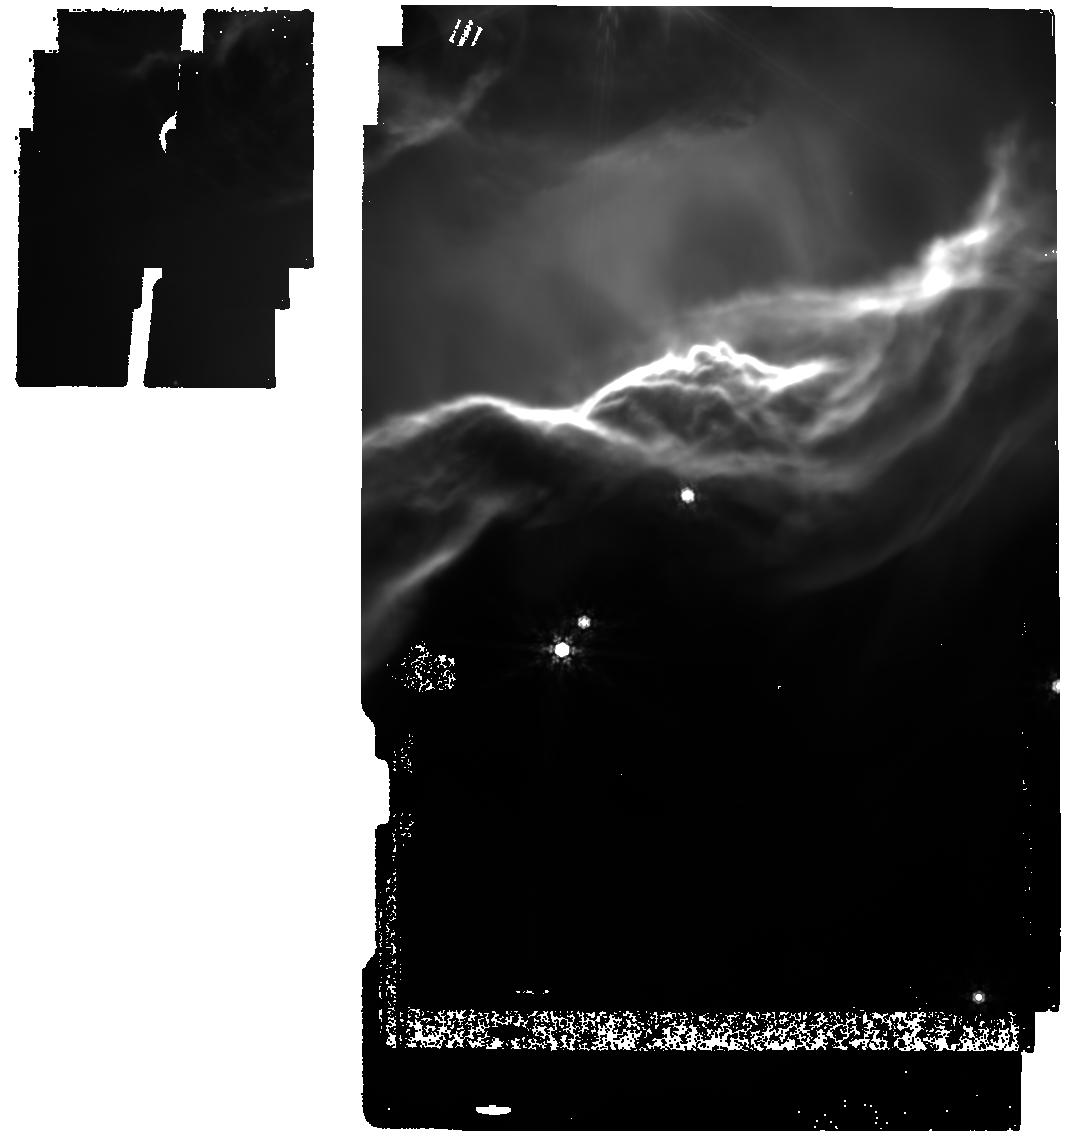
Target: NGC-7023-NW-FILAMENT-IMAGING
Instrument: MIRI
Filter: F1000W
Exposure: 1 min
Observation ID: jw01192-o006_t013_miri_f1000w

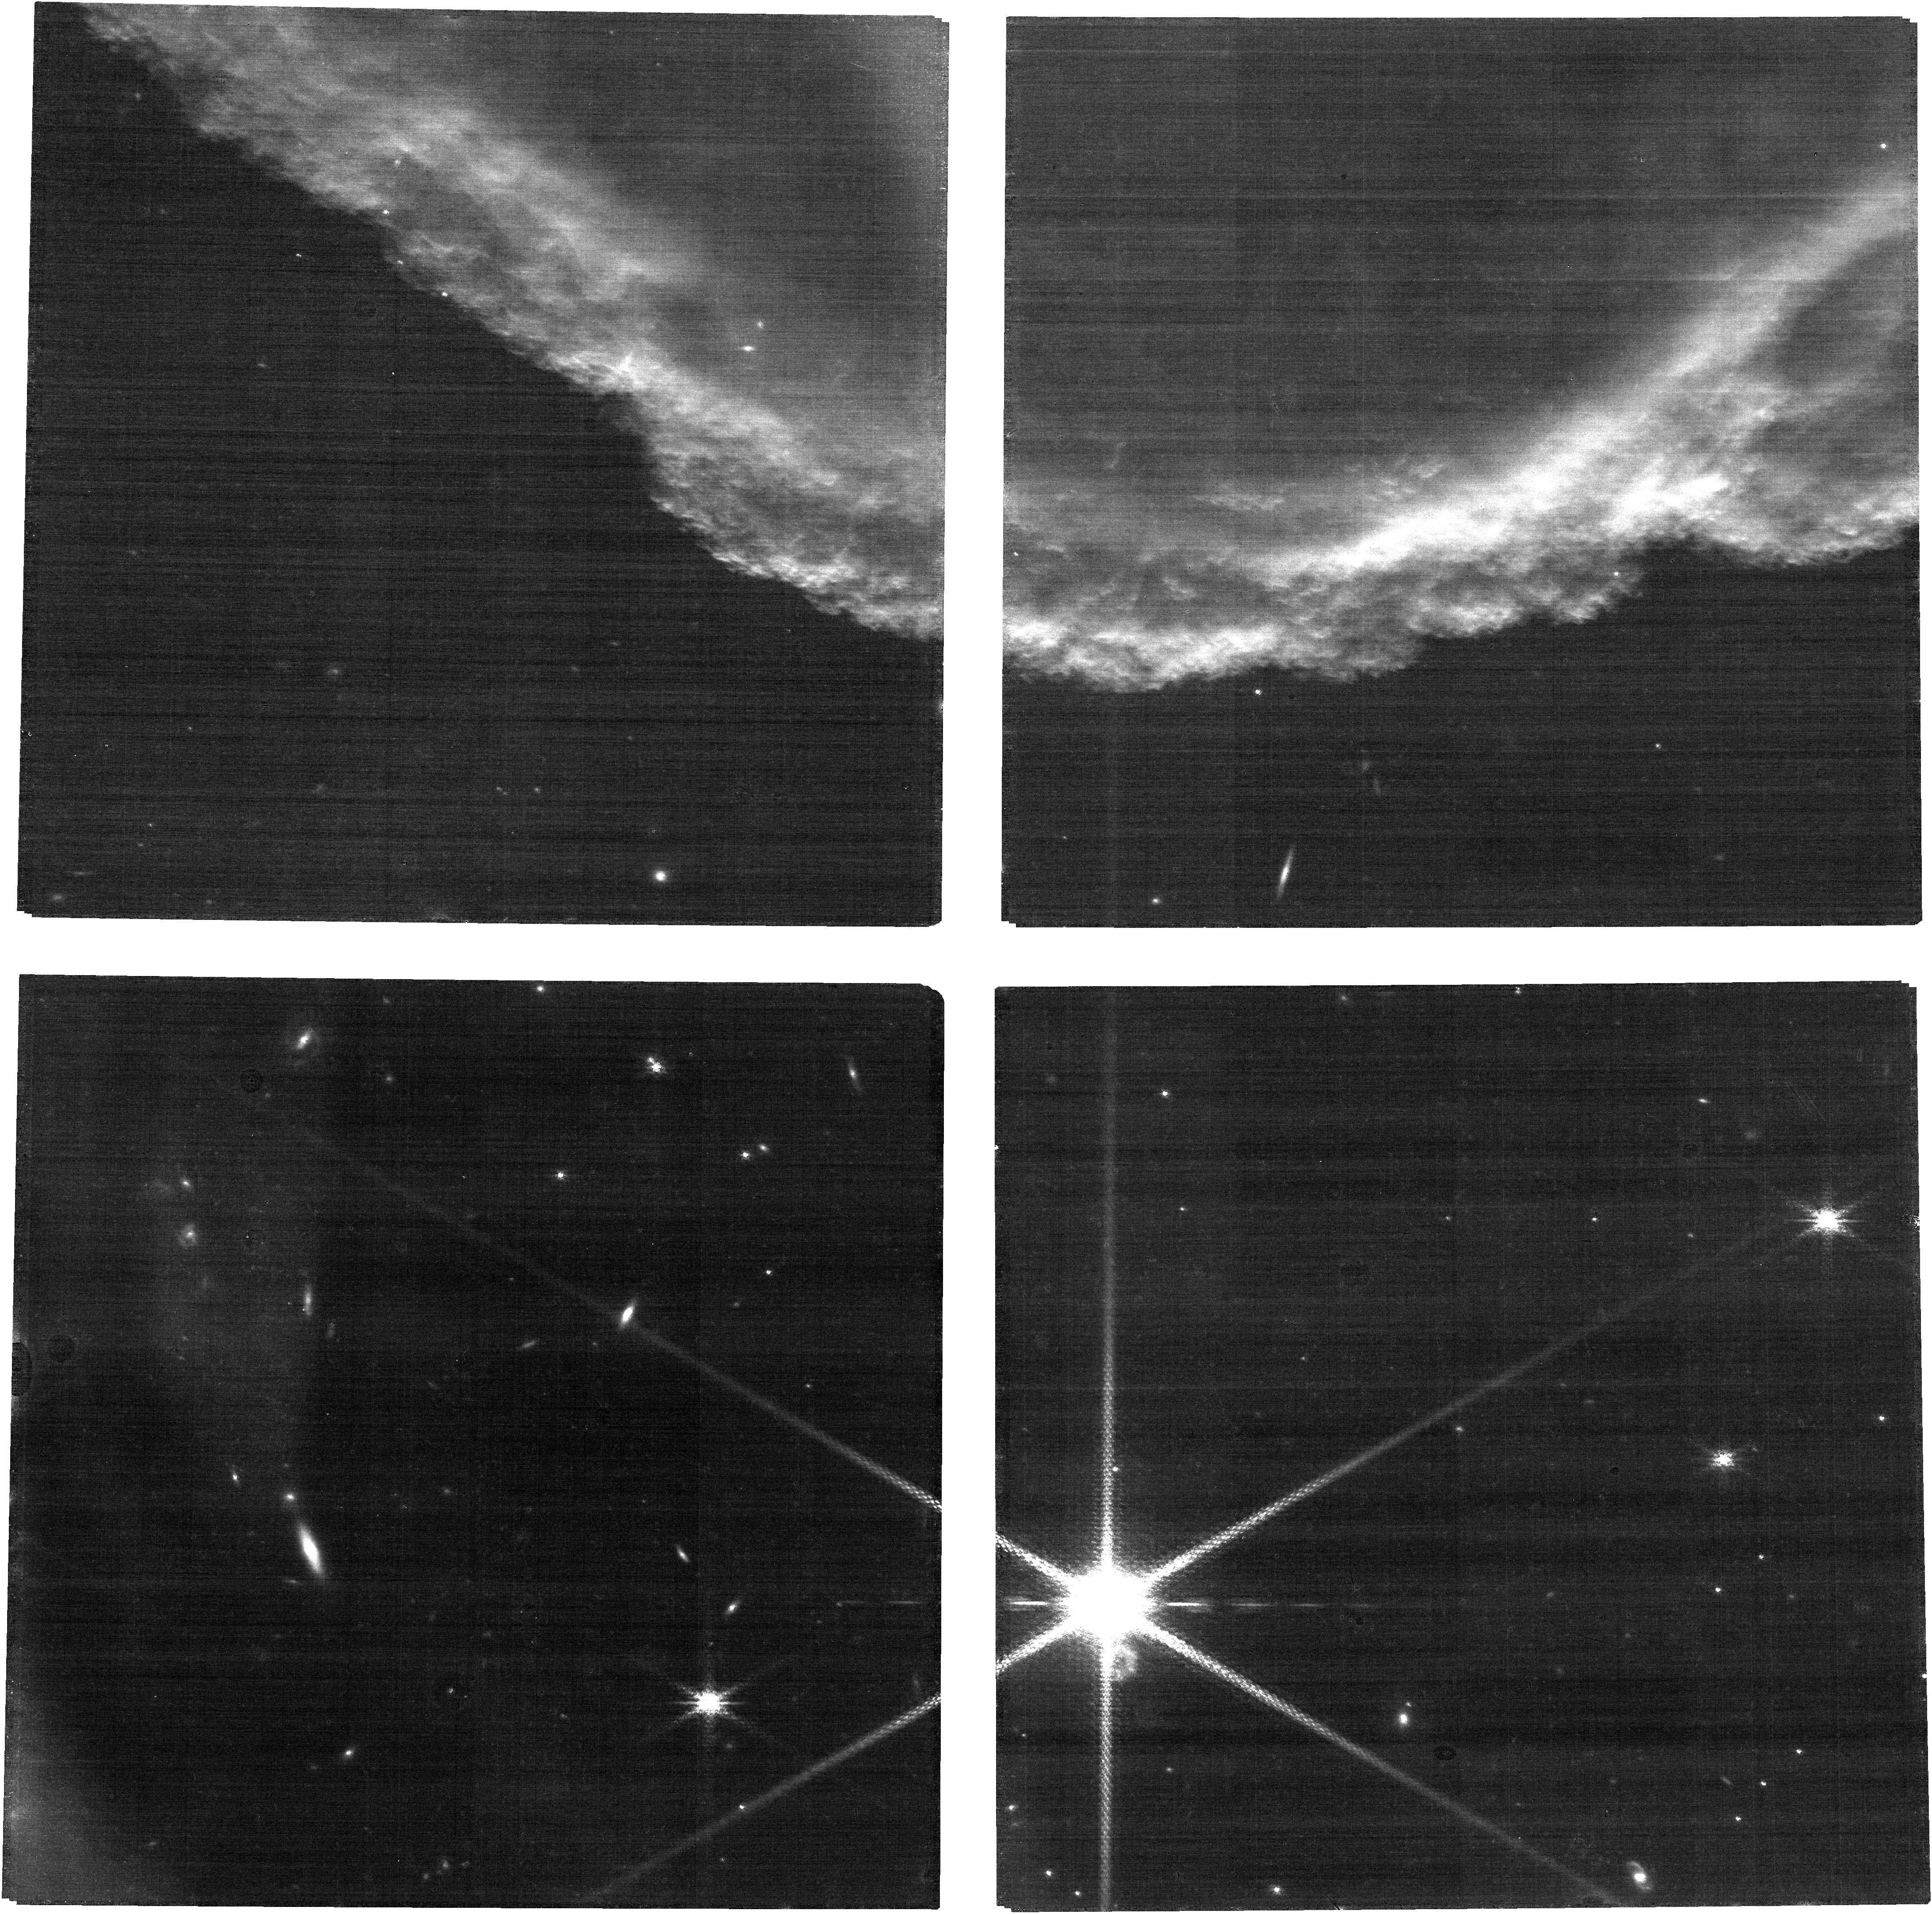
Target: HORSEHEAD-FILAMENT-IMAGING
Instrument: NIRCAM
Filter: F212N
Exposure: 26 min
Observation ID: jw01192-o015_t015_nircam_clear-f212n

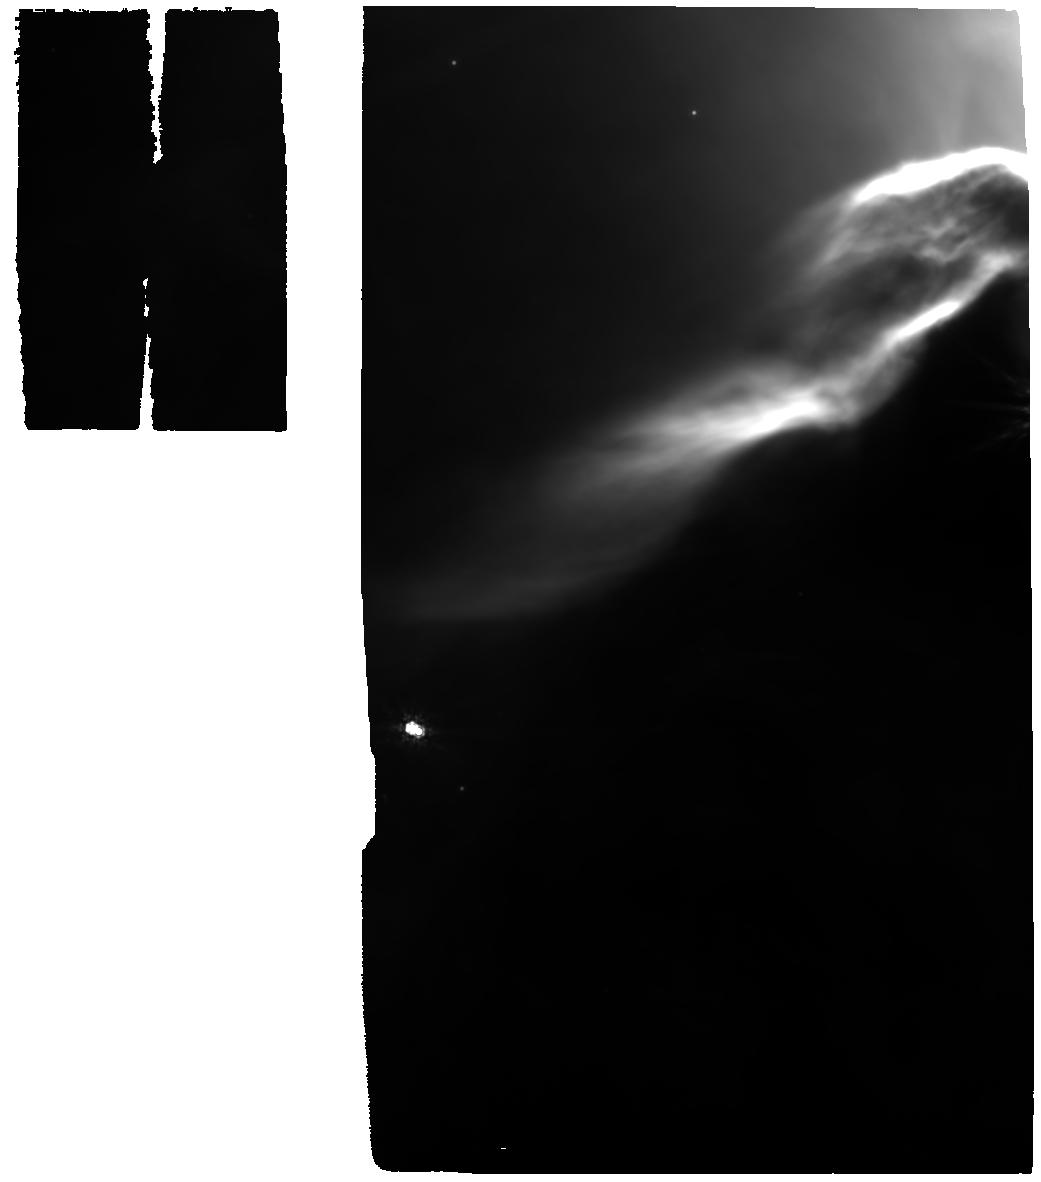
Target: NGC-7023-NW-FILAMENT
Instrument: MIRI
Filter: F1000W
Exposure: 12 min
Observation ID: jw01192-o001_t011_miri_f1000w

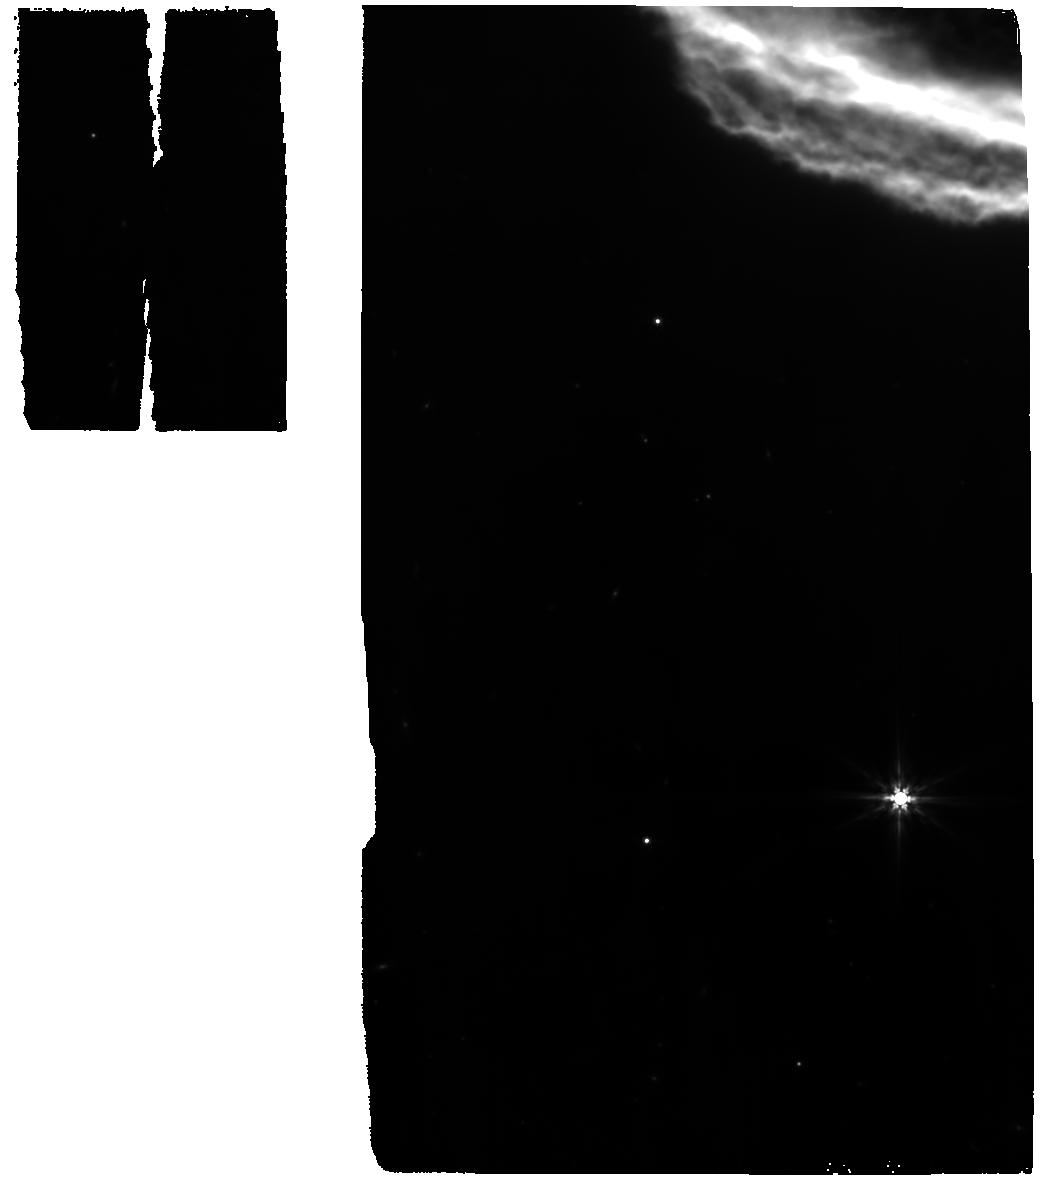
Target: HORSEHEAD-FILAMENT
Instrument: MIRI
Filter: F770W
Exposure: 14 min
Observation ID: jw01192-o010_t002_miri_f770w

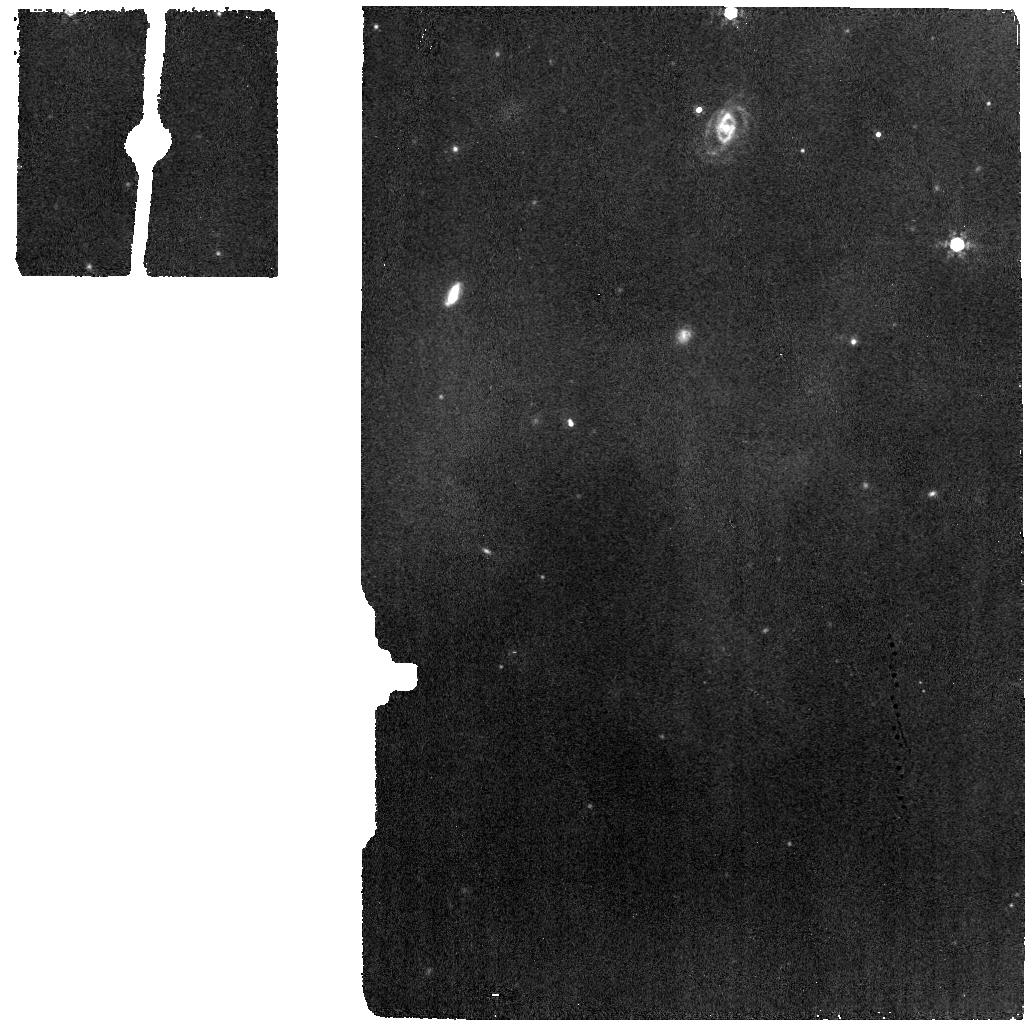
Target: HORSEHEAD-BACKGROUND
Instrument: MIRI
Filter: F1000W
Exposure: 2 min
Observation ID: jw01192-o011_t014_miri_f1000w

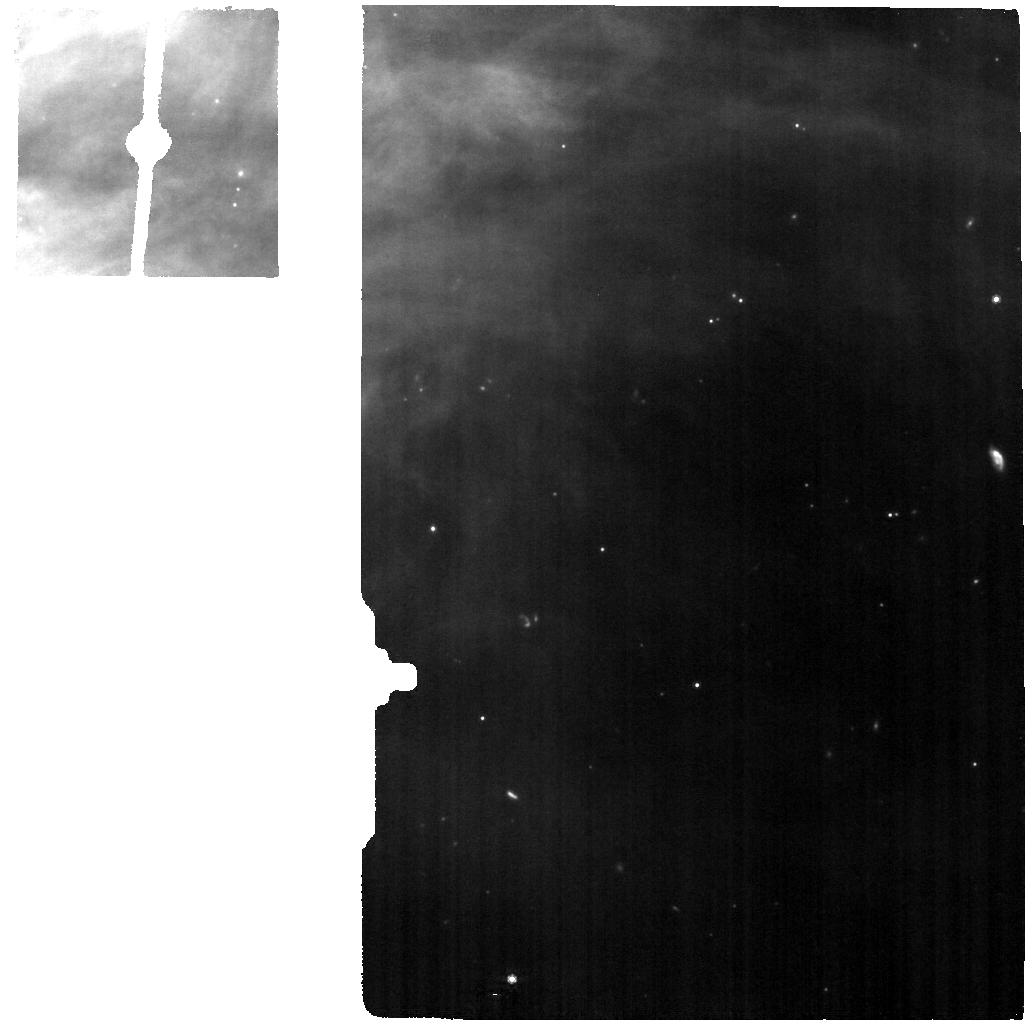
Target: NGG7023-BACKGROUND
Instrument: MIRI
Filter: F770W
Exposure: 2 min
Observation ID: jw01192-o002_t012_miri_f770w

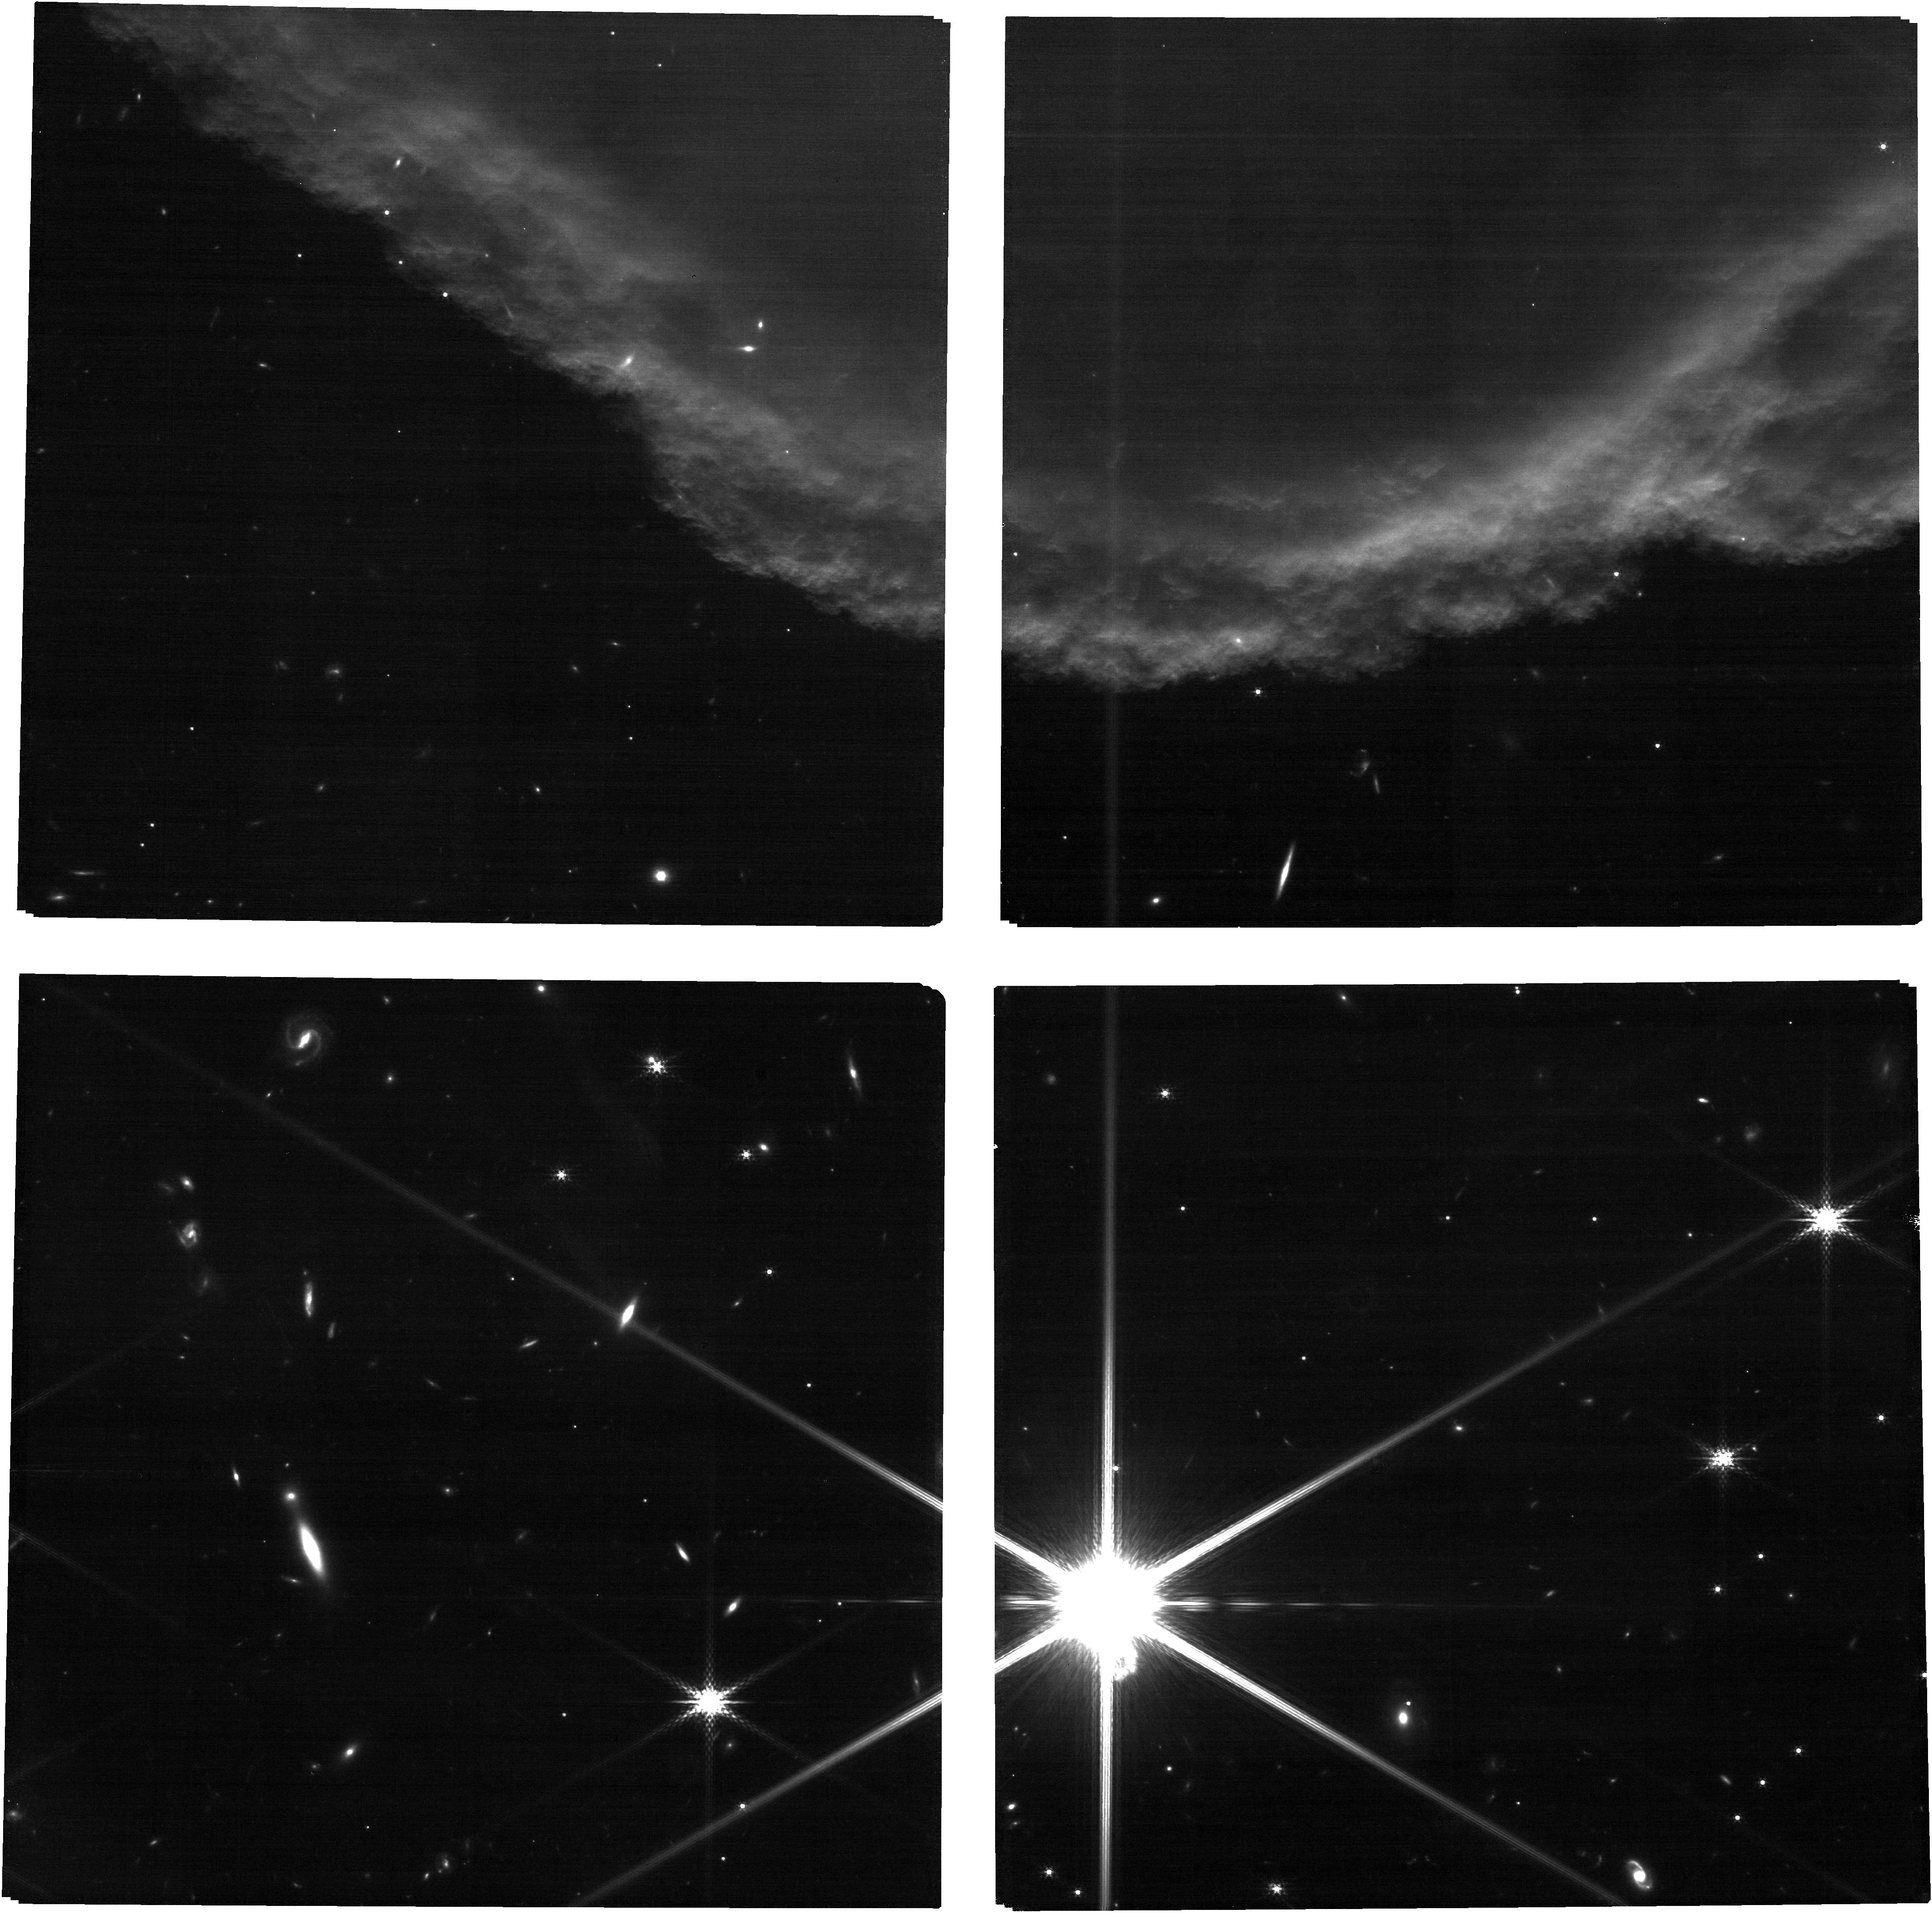
Target: HORSEHEAD-FILAMENT-IMAGING
Instrument: NIRCAM
Filter: F210M
Exposure: 18 min
Observation ID: jw01192-o015_t015_nircam_clear-f210m

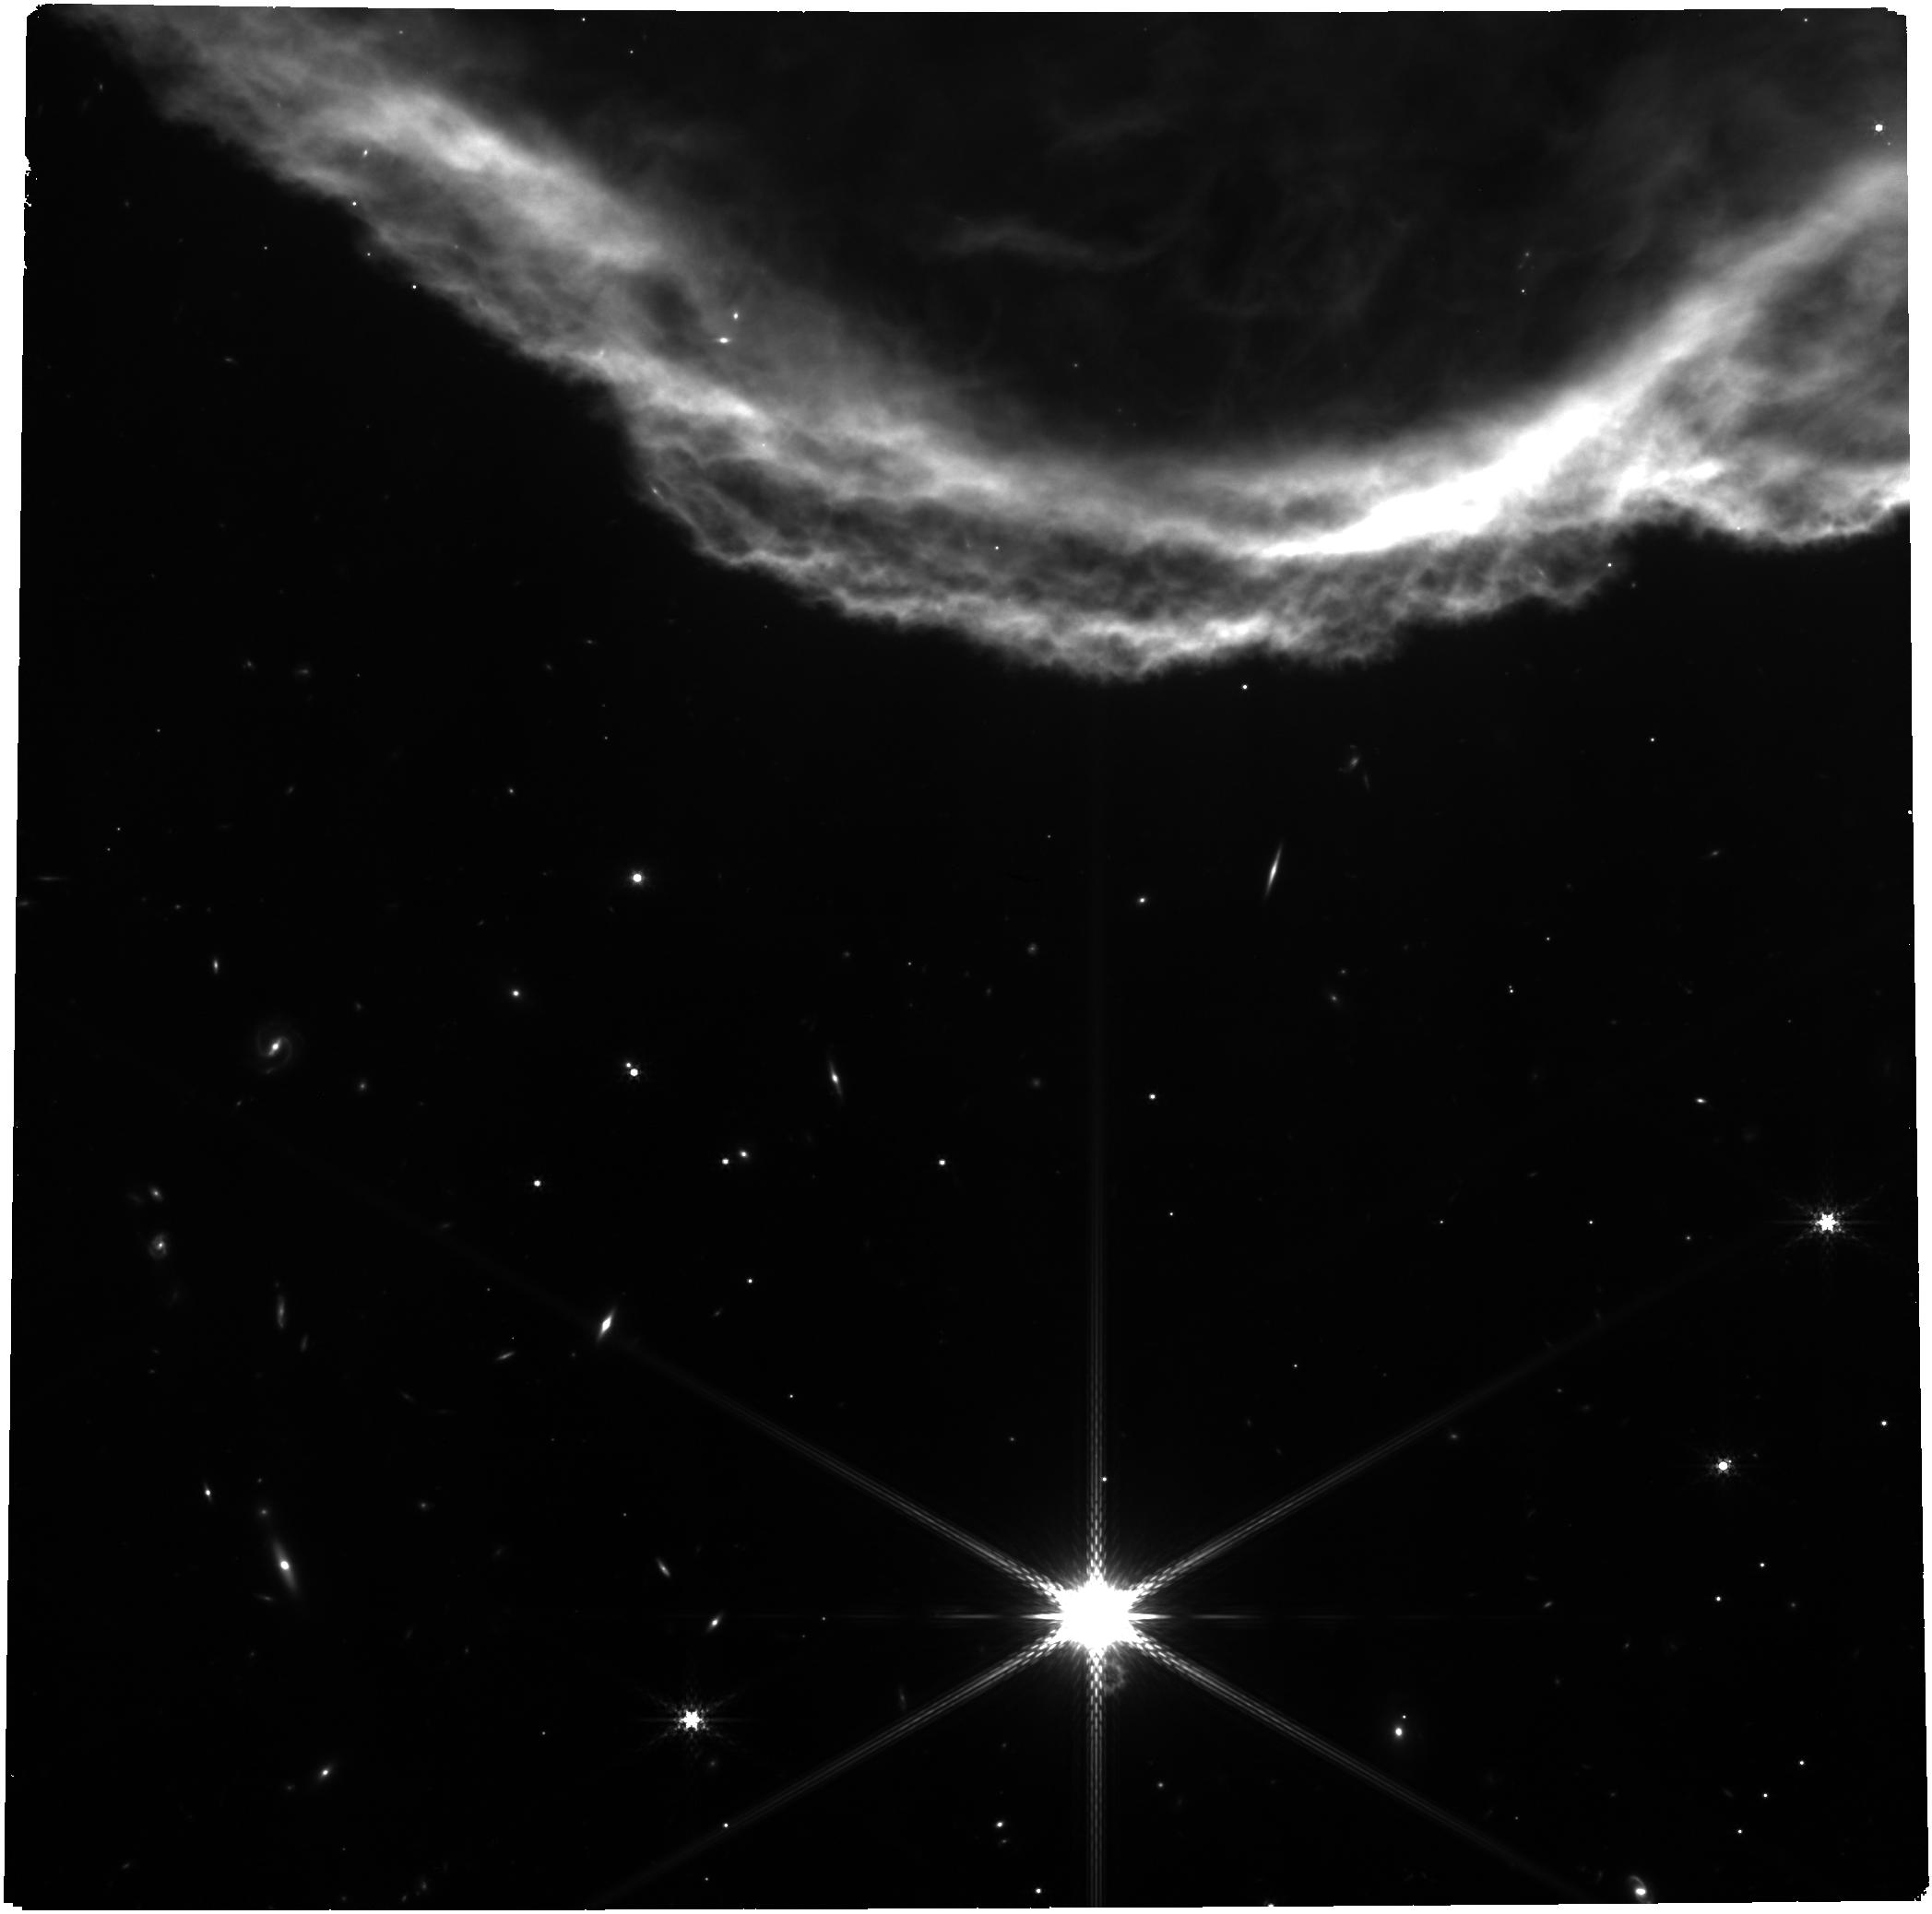
Target: HORSEHEAD-FILAMENT-IMAGING
Instrument: NIRCAM
Filter: F335M
Exposure: 18 min
Observation ID: jw01192-o015_t015_nircam_clear-f335m

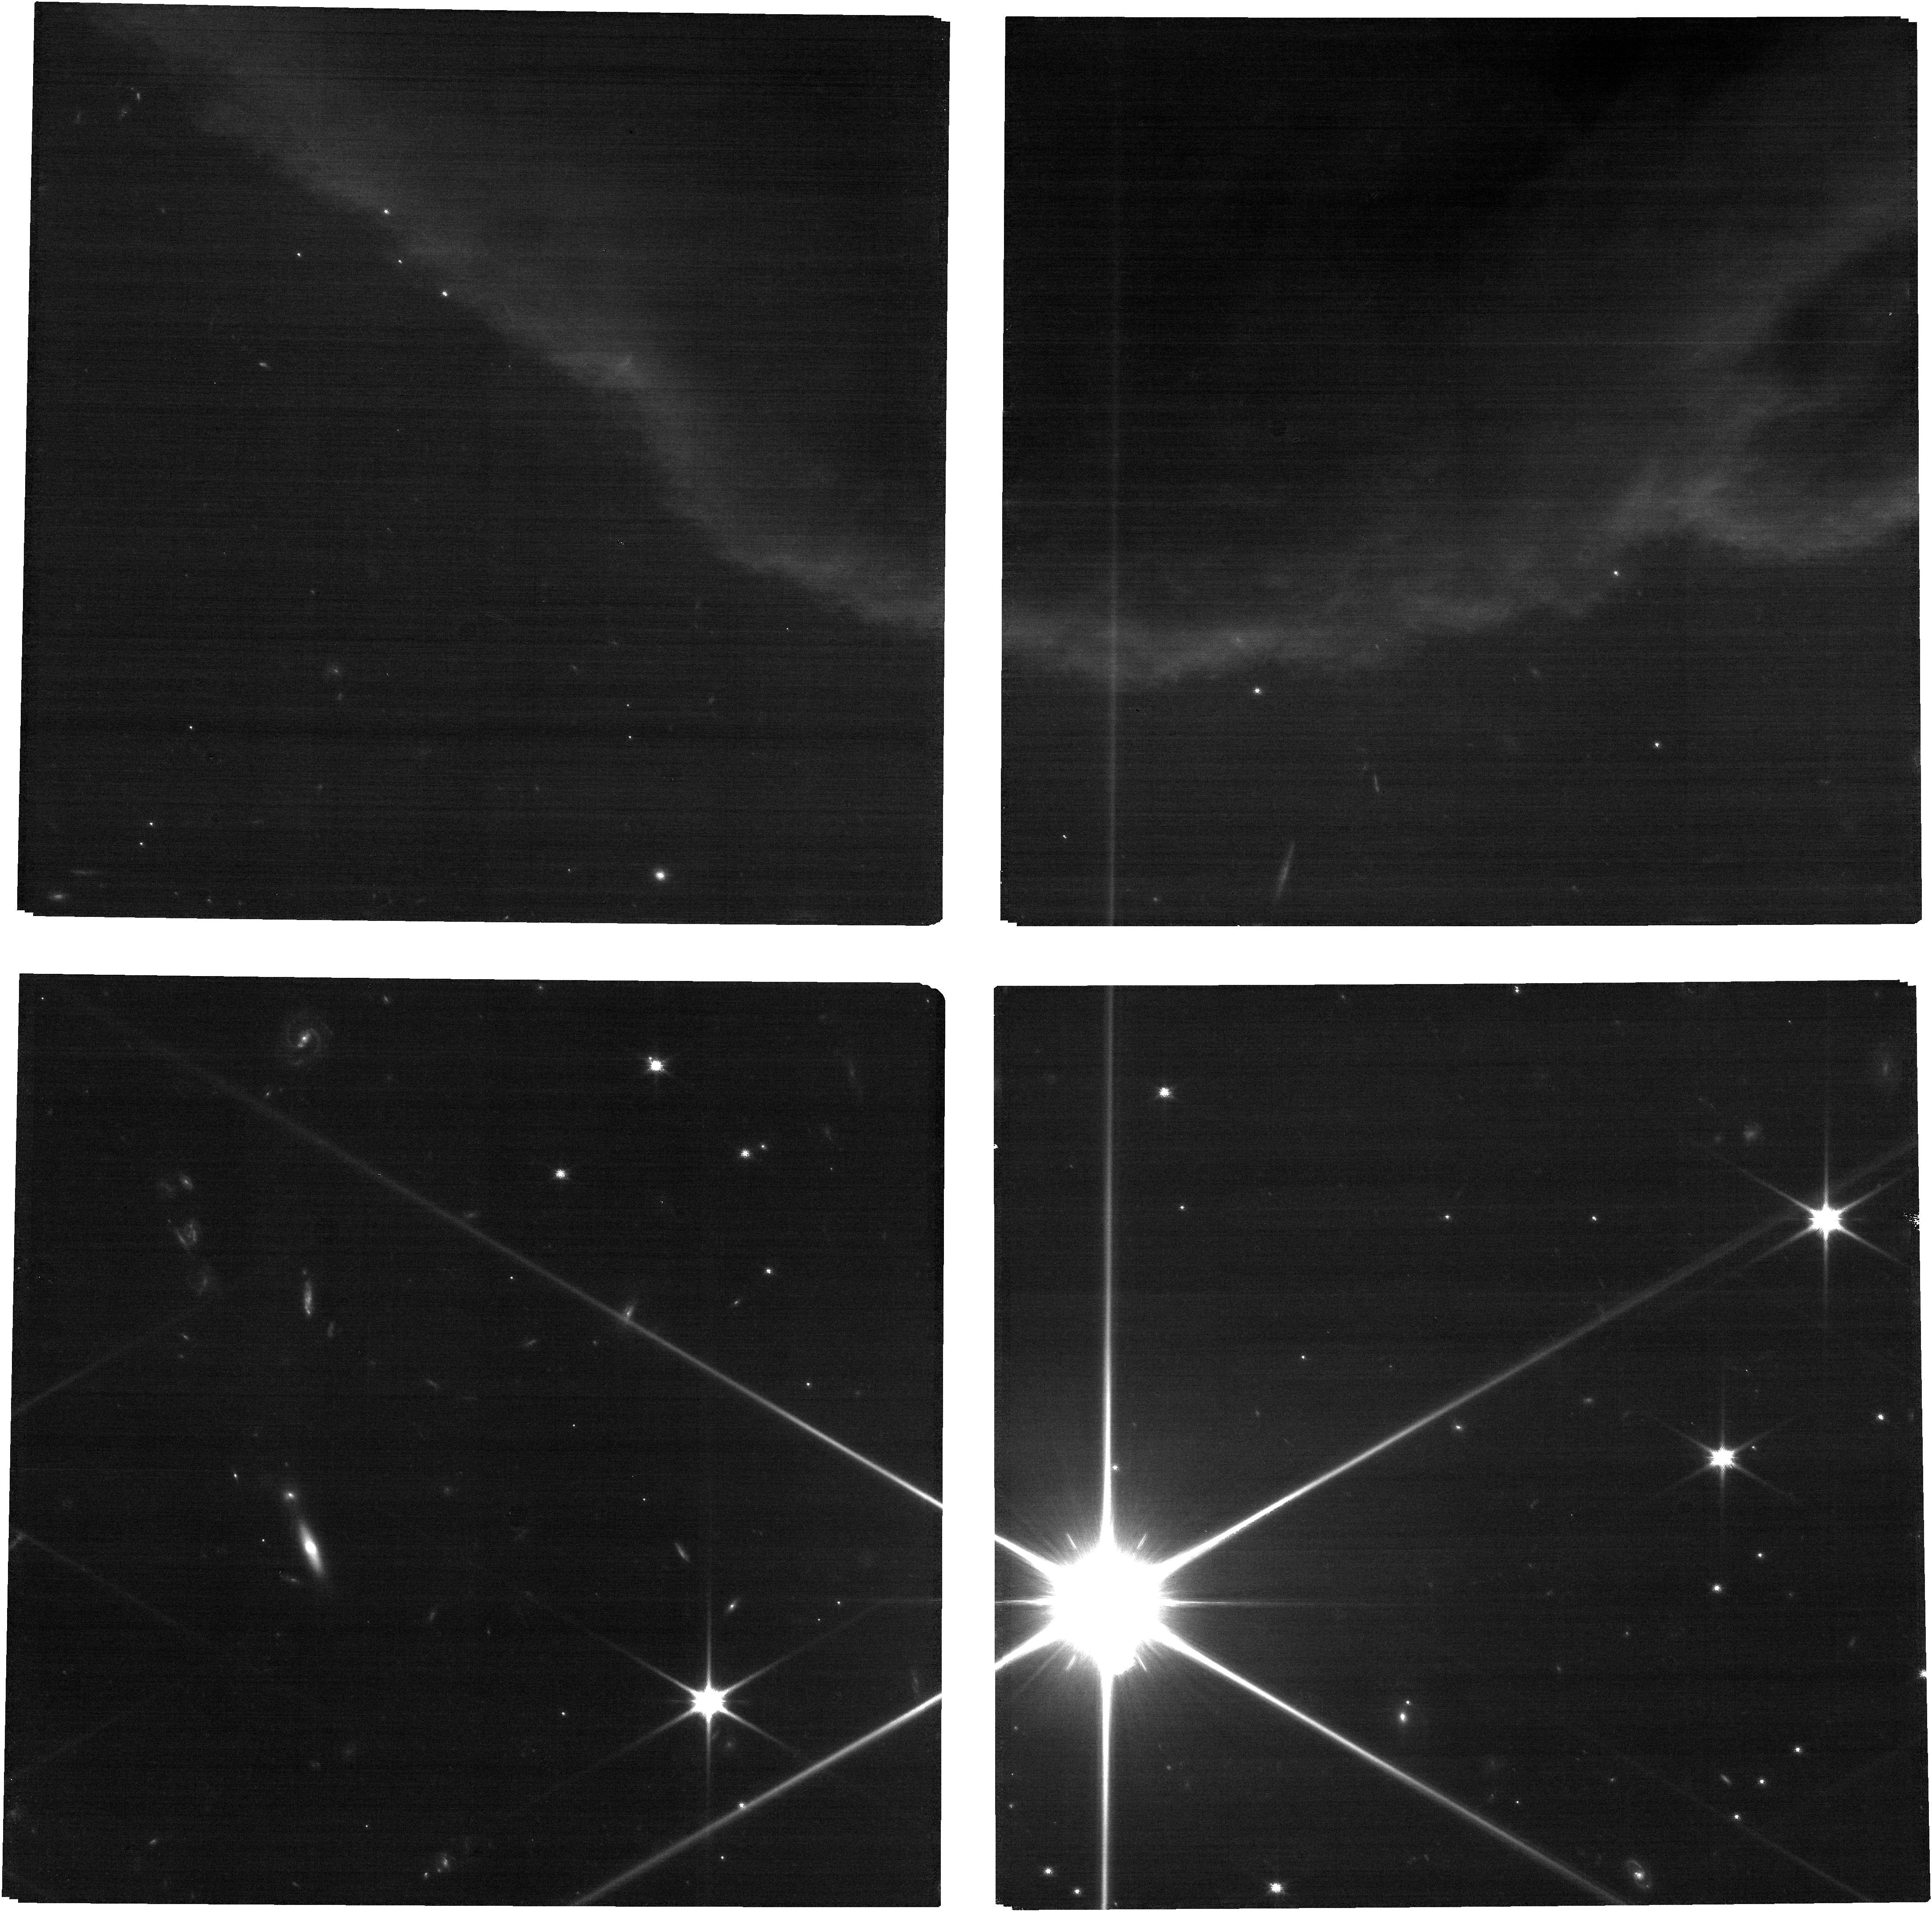
Target: HORSEHEAD-FILAMENT-IMAGING
Instrument: NIRCAM
Filter: F090W
Exposure: 18 min
Observation ID: jw01192-o015_t015_nircam_clear-f090w

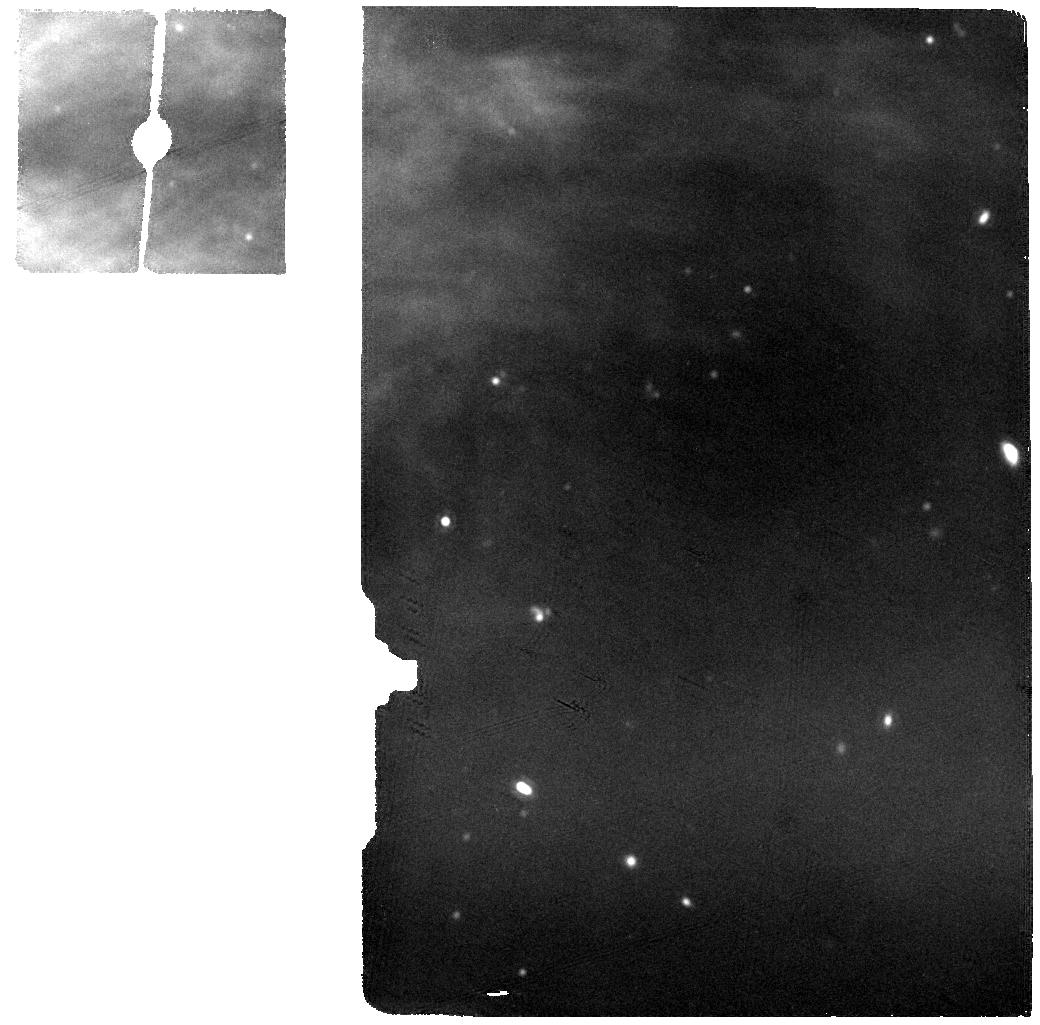
Target: NGC-7023-NW-FILAMENT-IMAGING
Instrument: MIRI
Filter: F1800W
Exposure: 5 min
Observation ID: jw01192-o007_t013_miri_f1800w

Physics and Chemistry of PDR Fronts (PI: Misselt, Karl)

Photodissociation regions (PDRs) are predominantly neutral regions of the ISM in which the heating and chemistry are mainly regulated by far ultraviolet photons. They are extended regions at the interface between bright stars and molecular clouds, and contain dense structures and clumps immersed in a more diffuse medium which are subjected to photo-evaporation, which brings fresh matter into the diffuse hotter zone. The interaction of stellar radiation with in situ material includes: (1) the disruption of grain mantles/clusters formed in shielded dense regions or coagulated grains, (2) ionization and dissociation of the gas and (3) gas and dust heating. Studies of nearby PDRs have shown that these processes are strongly stratified and active on angular scales that can be as small as ∼ 1” (0.002 pc/400 au at a distance of 400 pc), indicating that the physical conditions vary dramatically on small spatial-scales in PDRs (variations in gas temperature from ∼ 100 − 1000 K to ∼ 10 − 30 K and in gas density from ∼102 − 103 to ∼104 −106 cm−3). Nearby PDRs are therefore unique targets to study rapid variations in the dust and gas components as a function of the excitation and physical conditions. We propose to combine imaging and spectroscopy of two emblematic PDRs, the Horsehead and NGC7023, with MIRI, NIRCam and NIRSpec. These two nearby PDRs have different excitation conditions, with simple geometries, and are ideal to take full advantages of the high spatial resolution provided by JWST. NIRCam will be used to map in the F212N (H2 1-0 S(1) ) and F335M (PAHs). Other NIRCam filters will be used to map the PDR continuum and extended red emission.